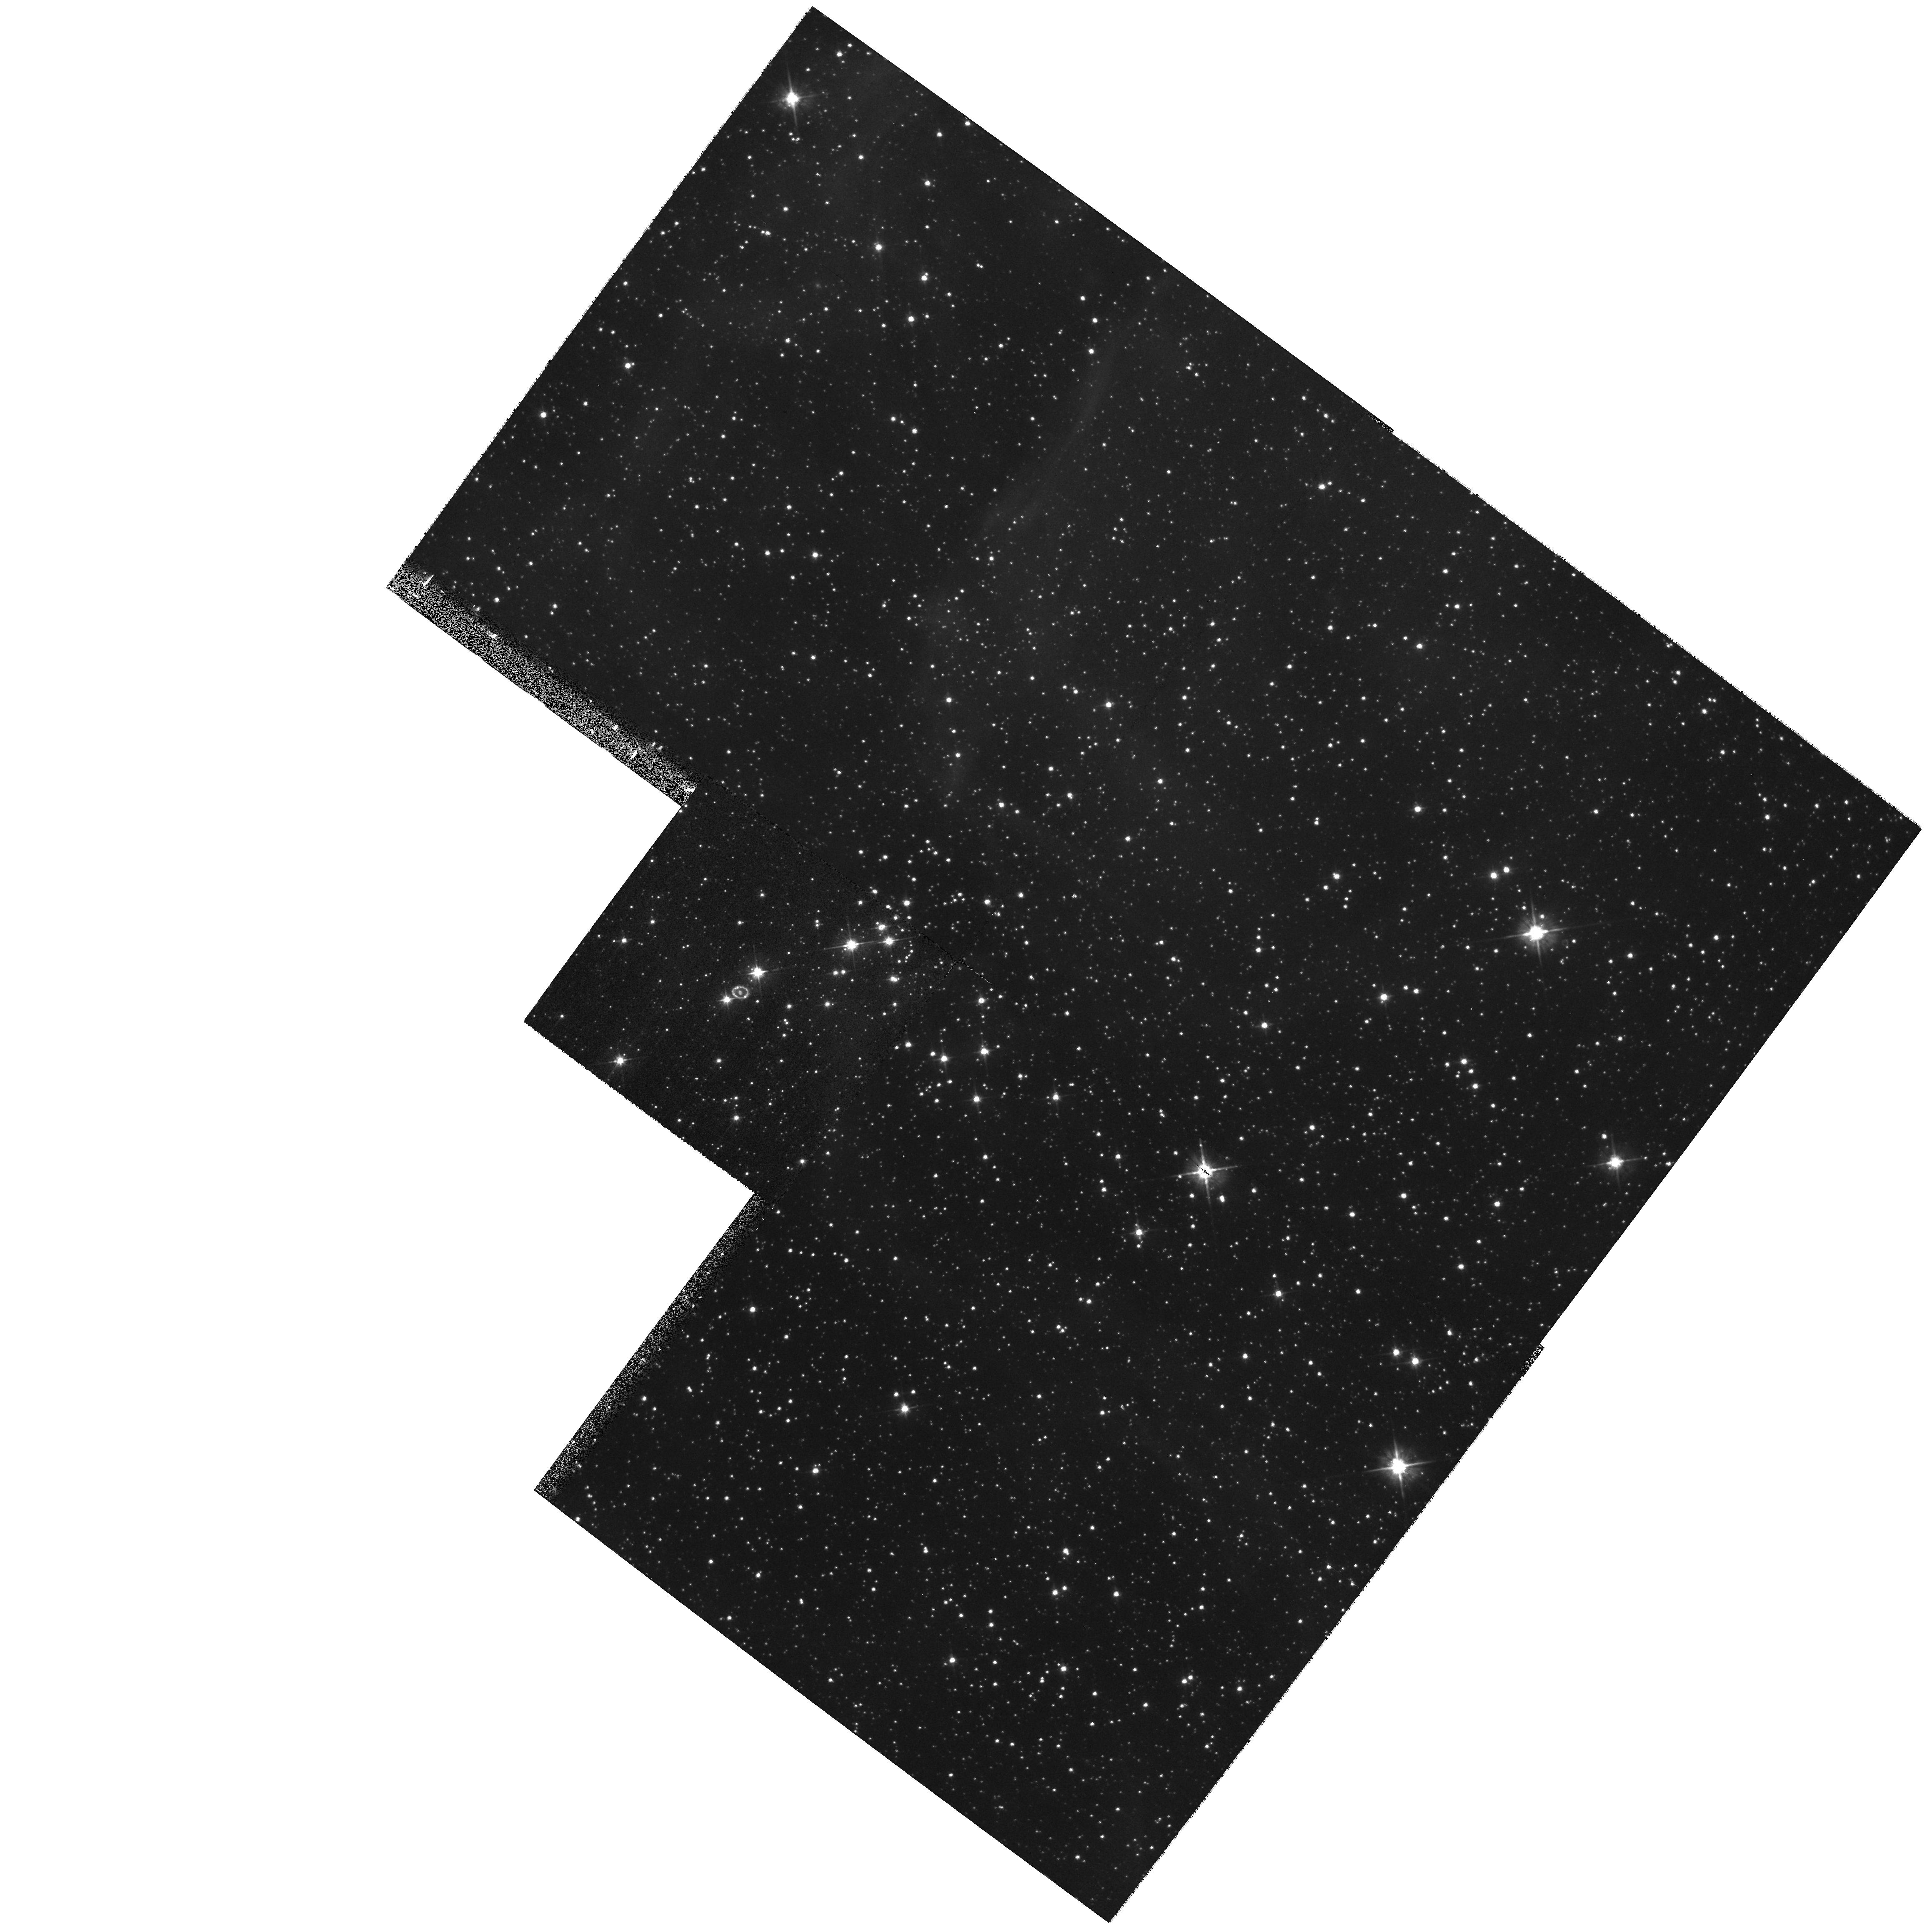
Target: LMC-SN1987A
Instrument: WFPC2/PC
Filter: F555W
Exposure: 7 min
Observation ID: hst_8648_01_wfpc2_pc_f555w_u65m01

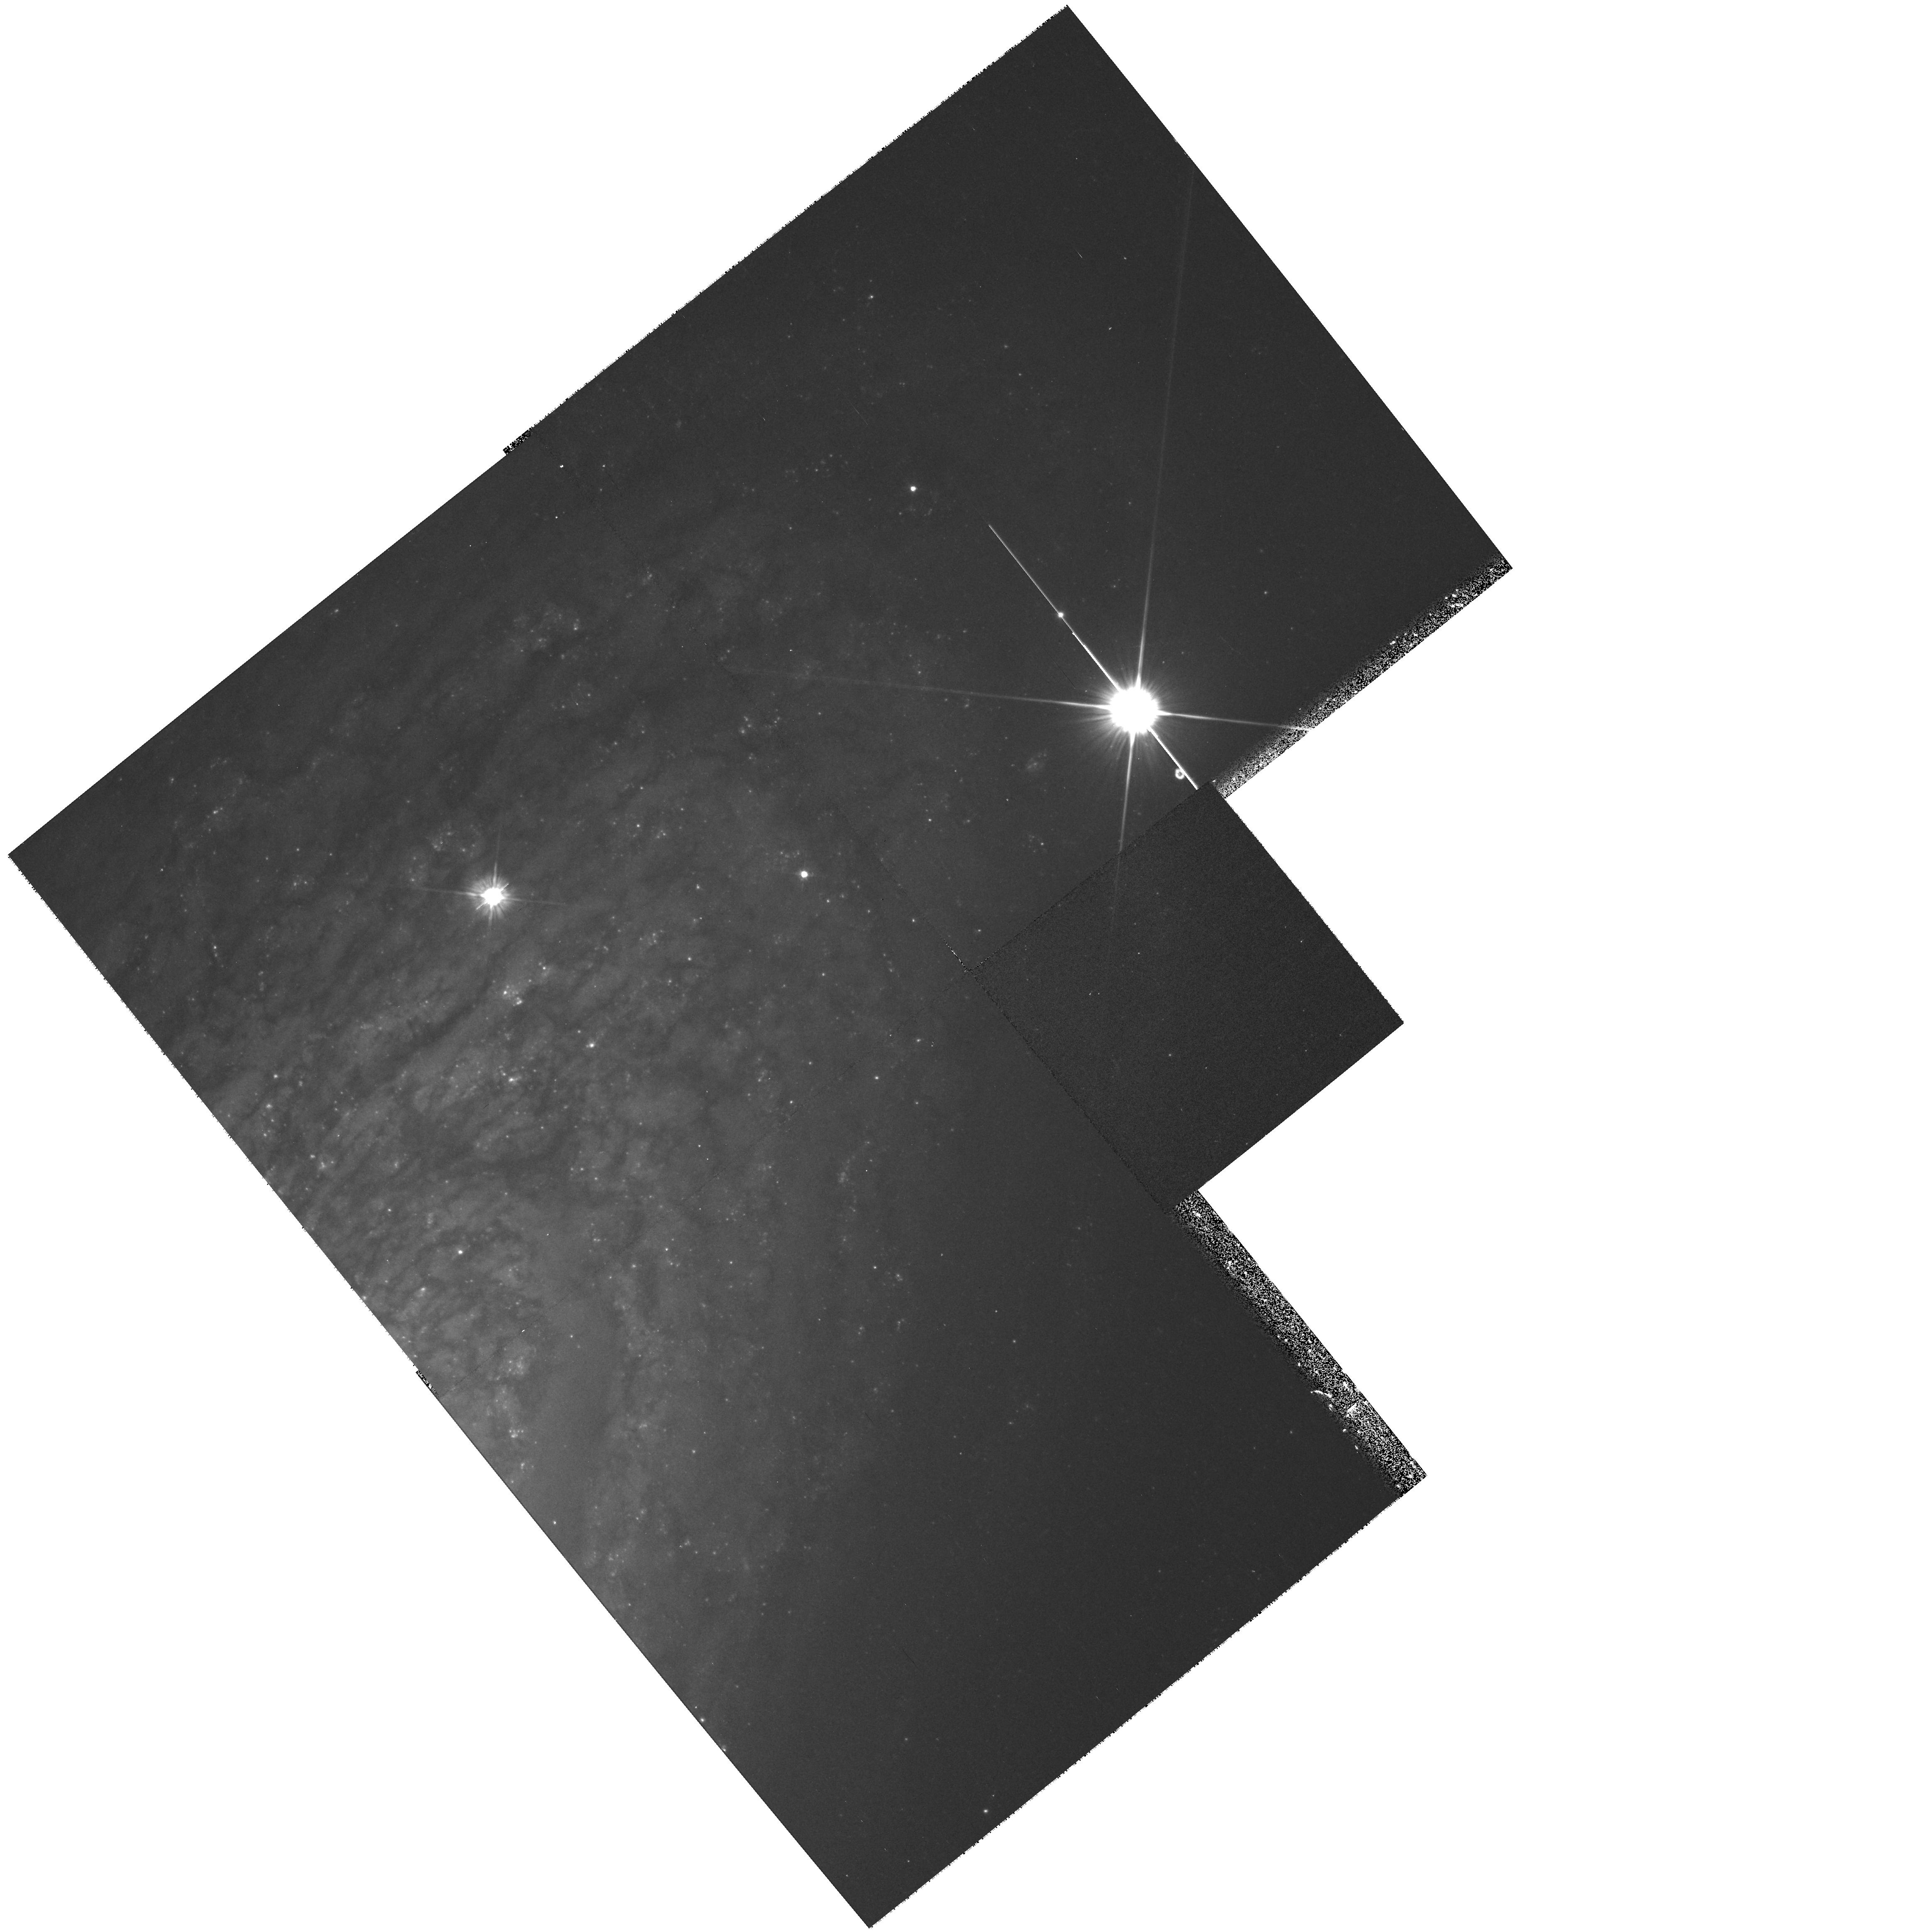
Target: SN1999BY
Instrument: WFPC2/PC
Filter: F555W
Exposure: 17 min
Observation ID: hst_8648_85_wfpc2_pc_f555w_u65m85

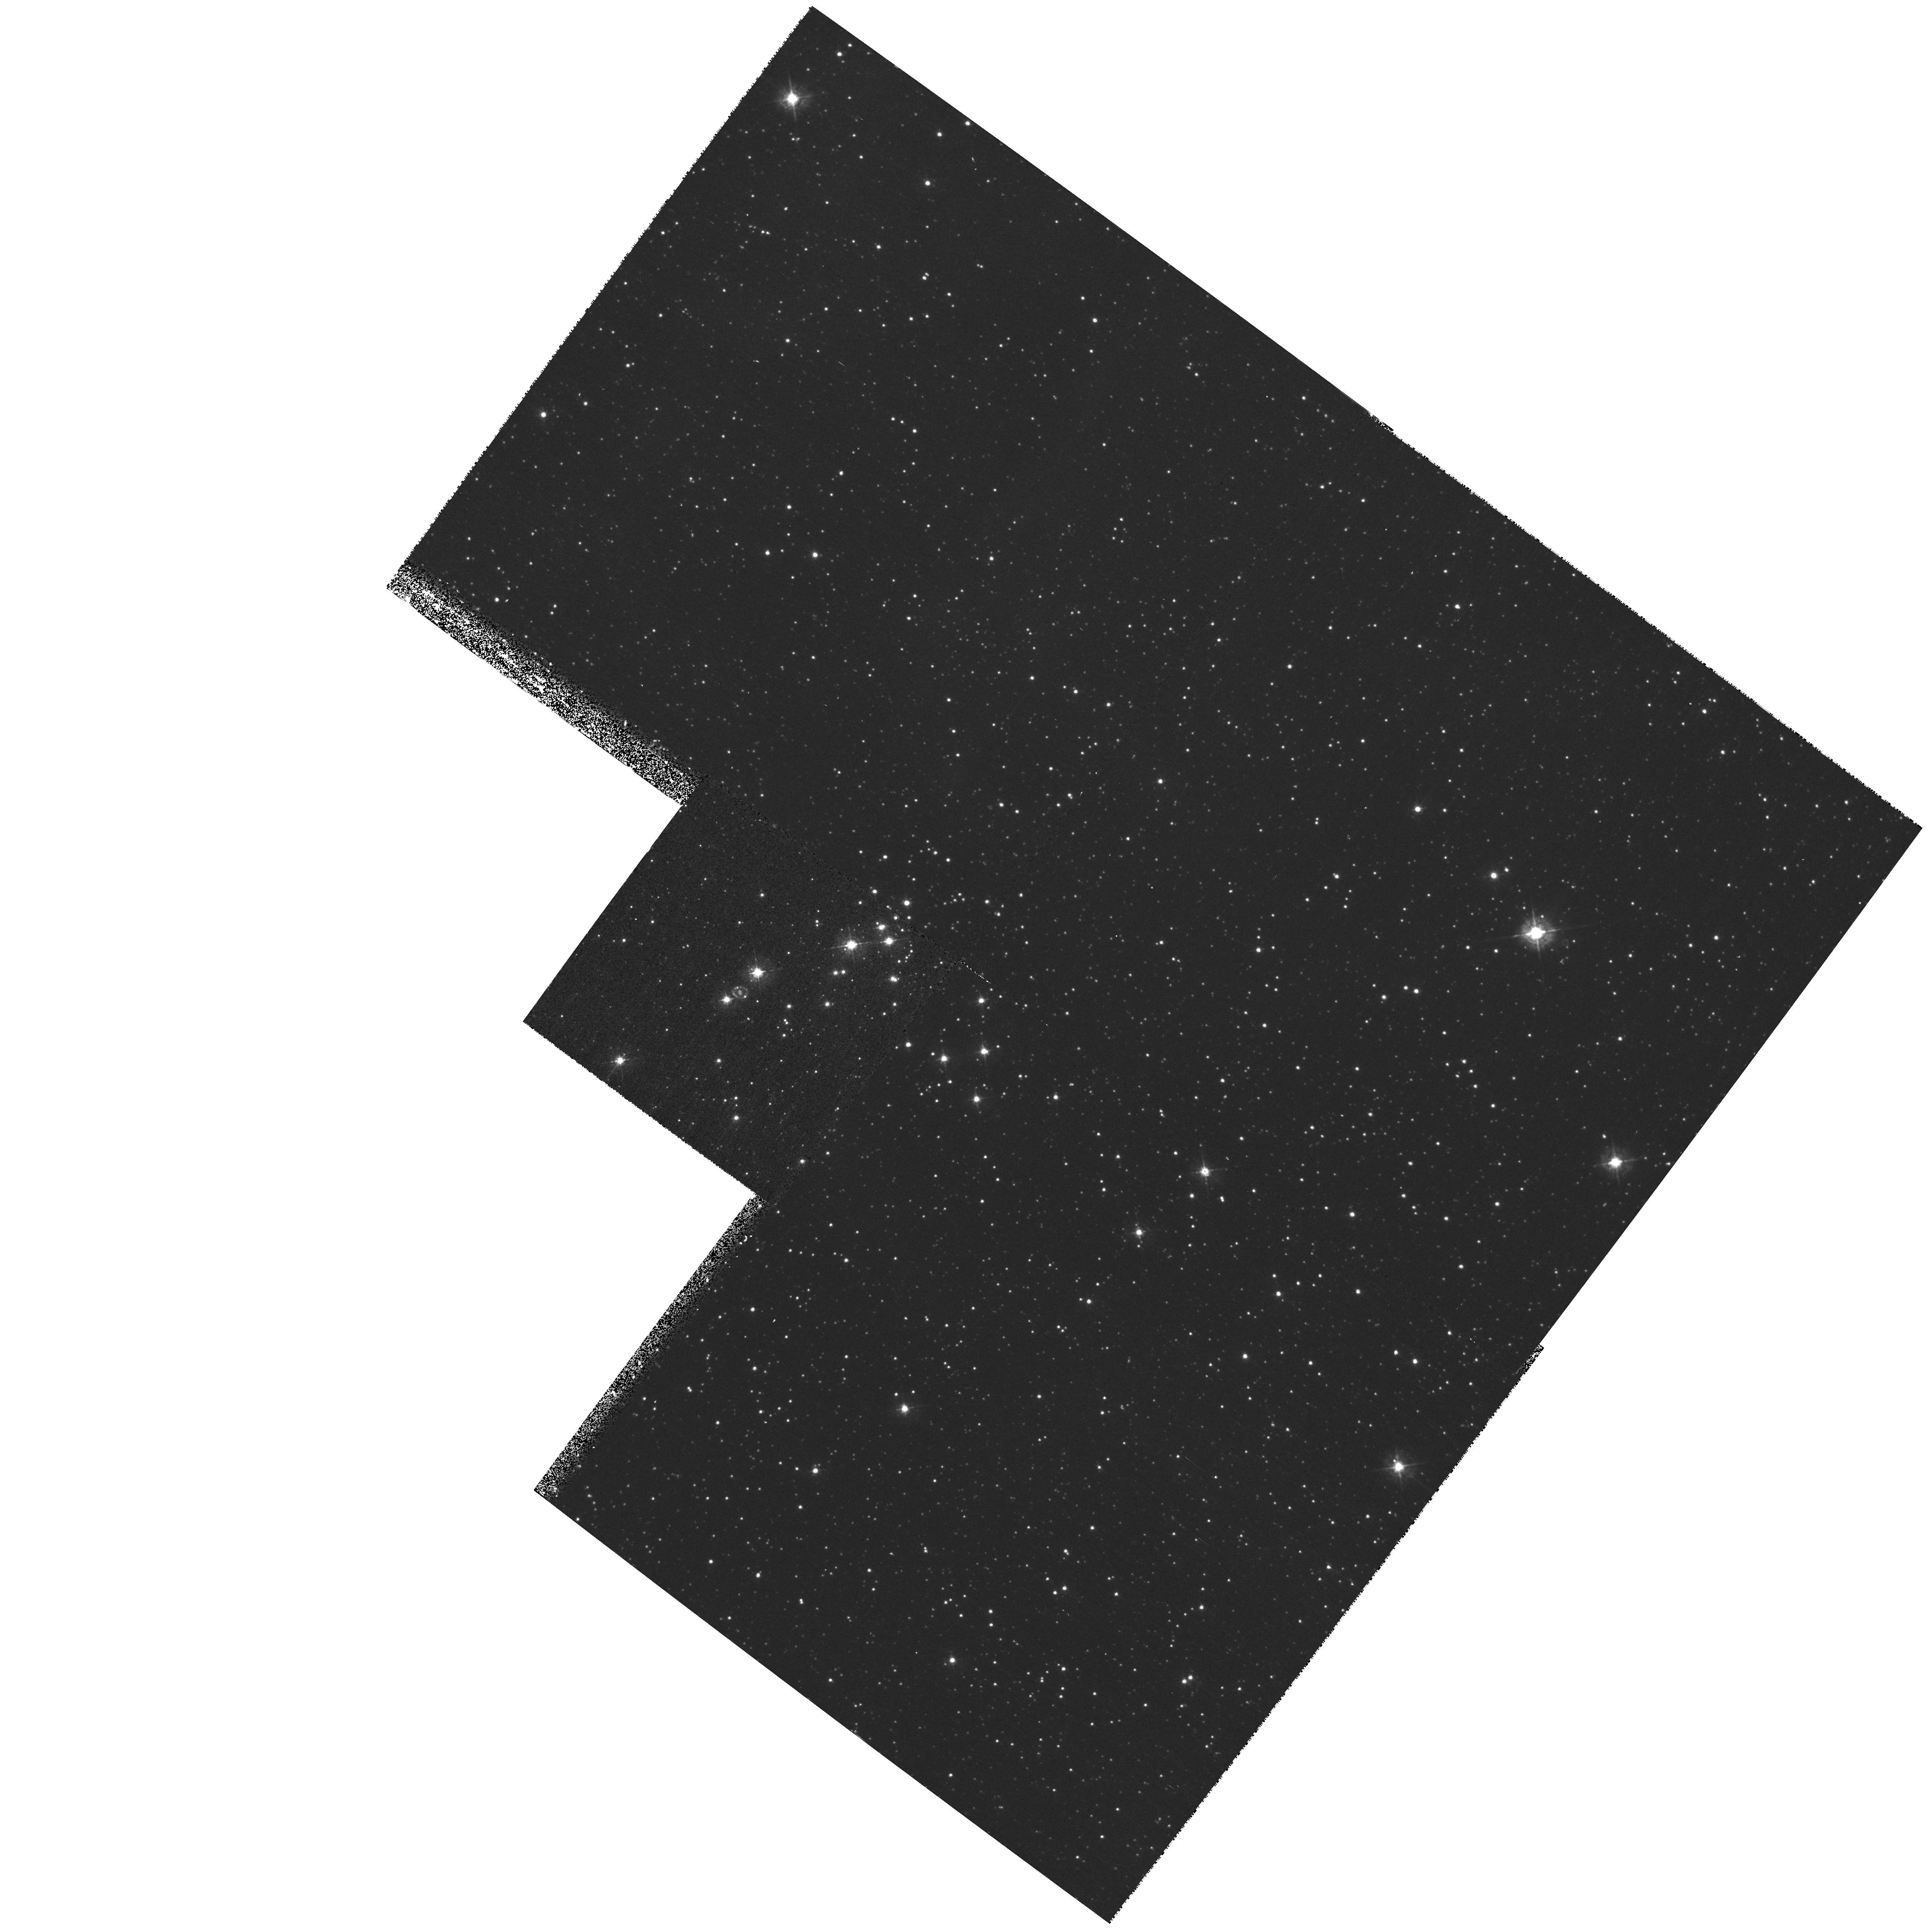
Target: LMC-SN1987A
Instrument: WFPC2/PC
Filter: F439W
Exposure: 17 min
Observation ID: hst_8648_01_wfpc2_pc_f439w_u65m01

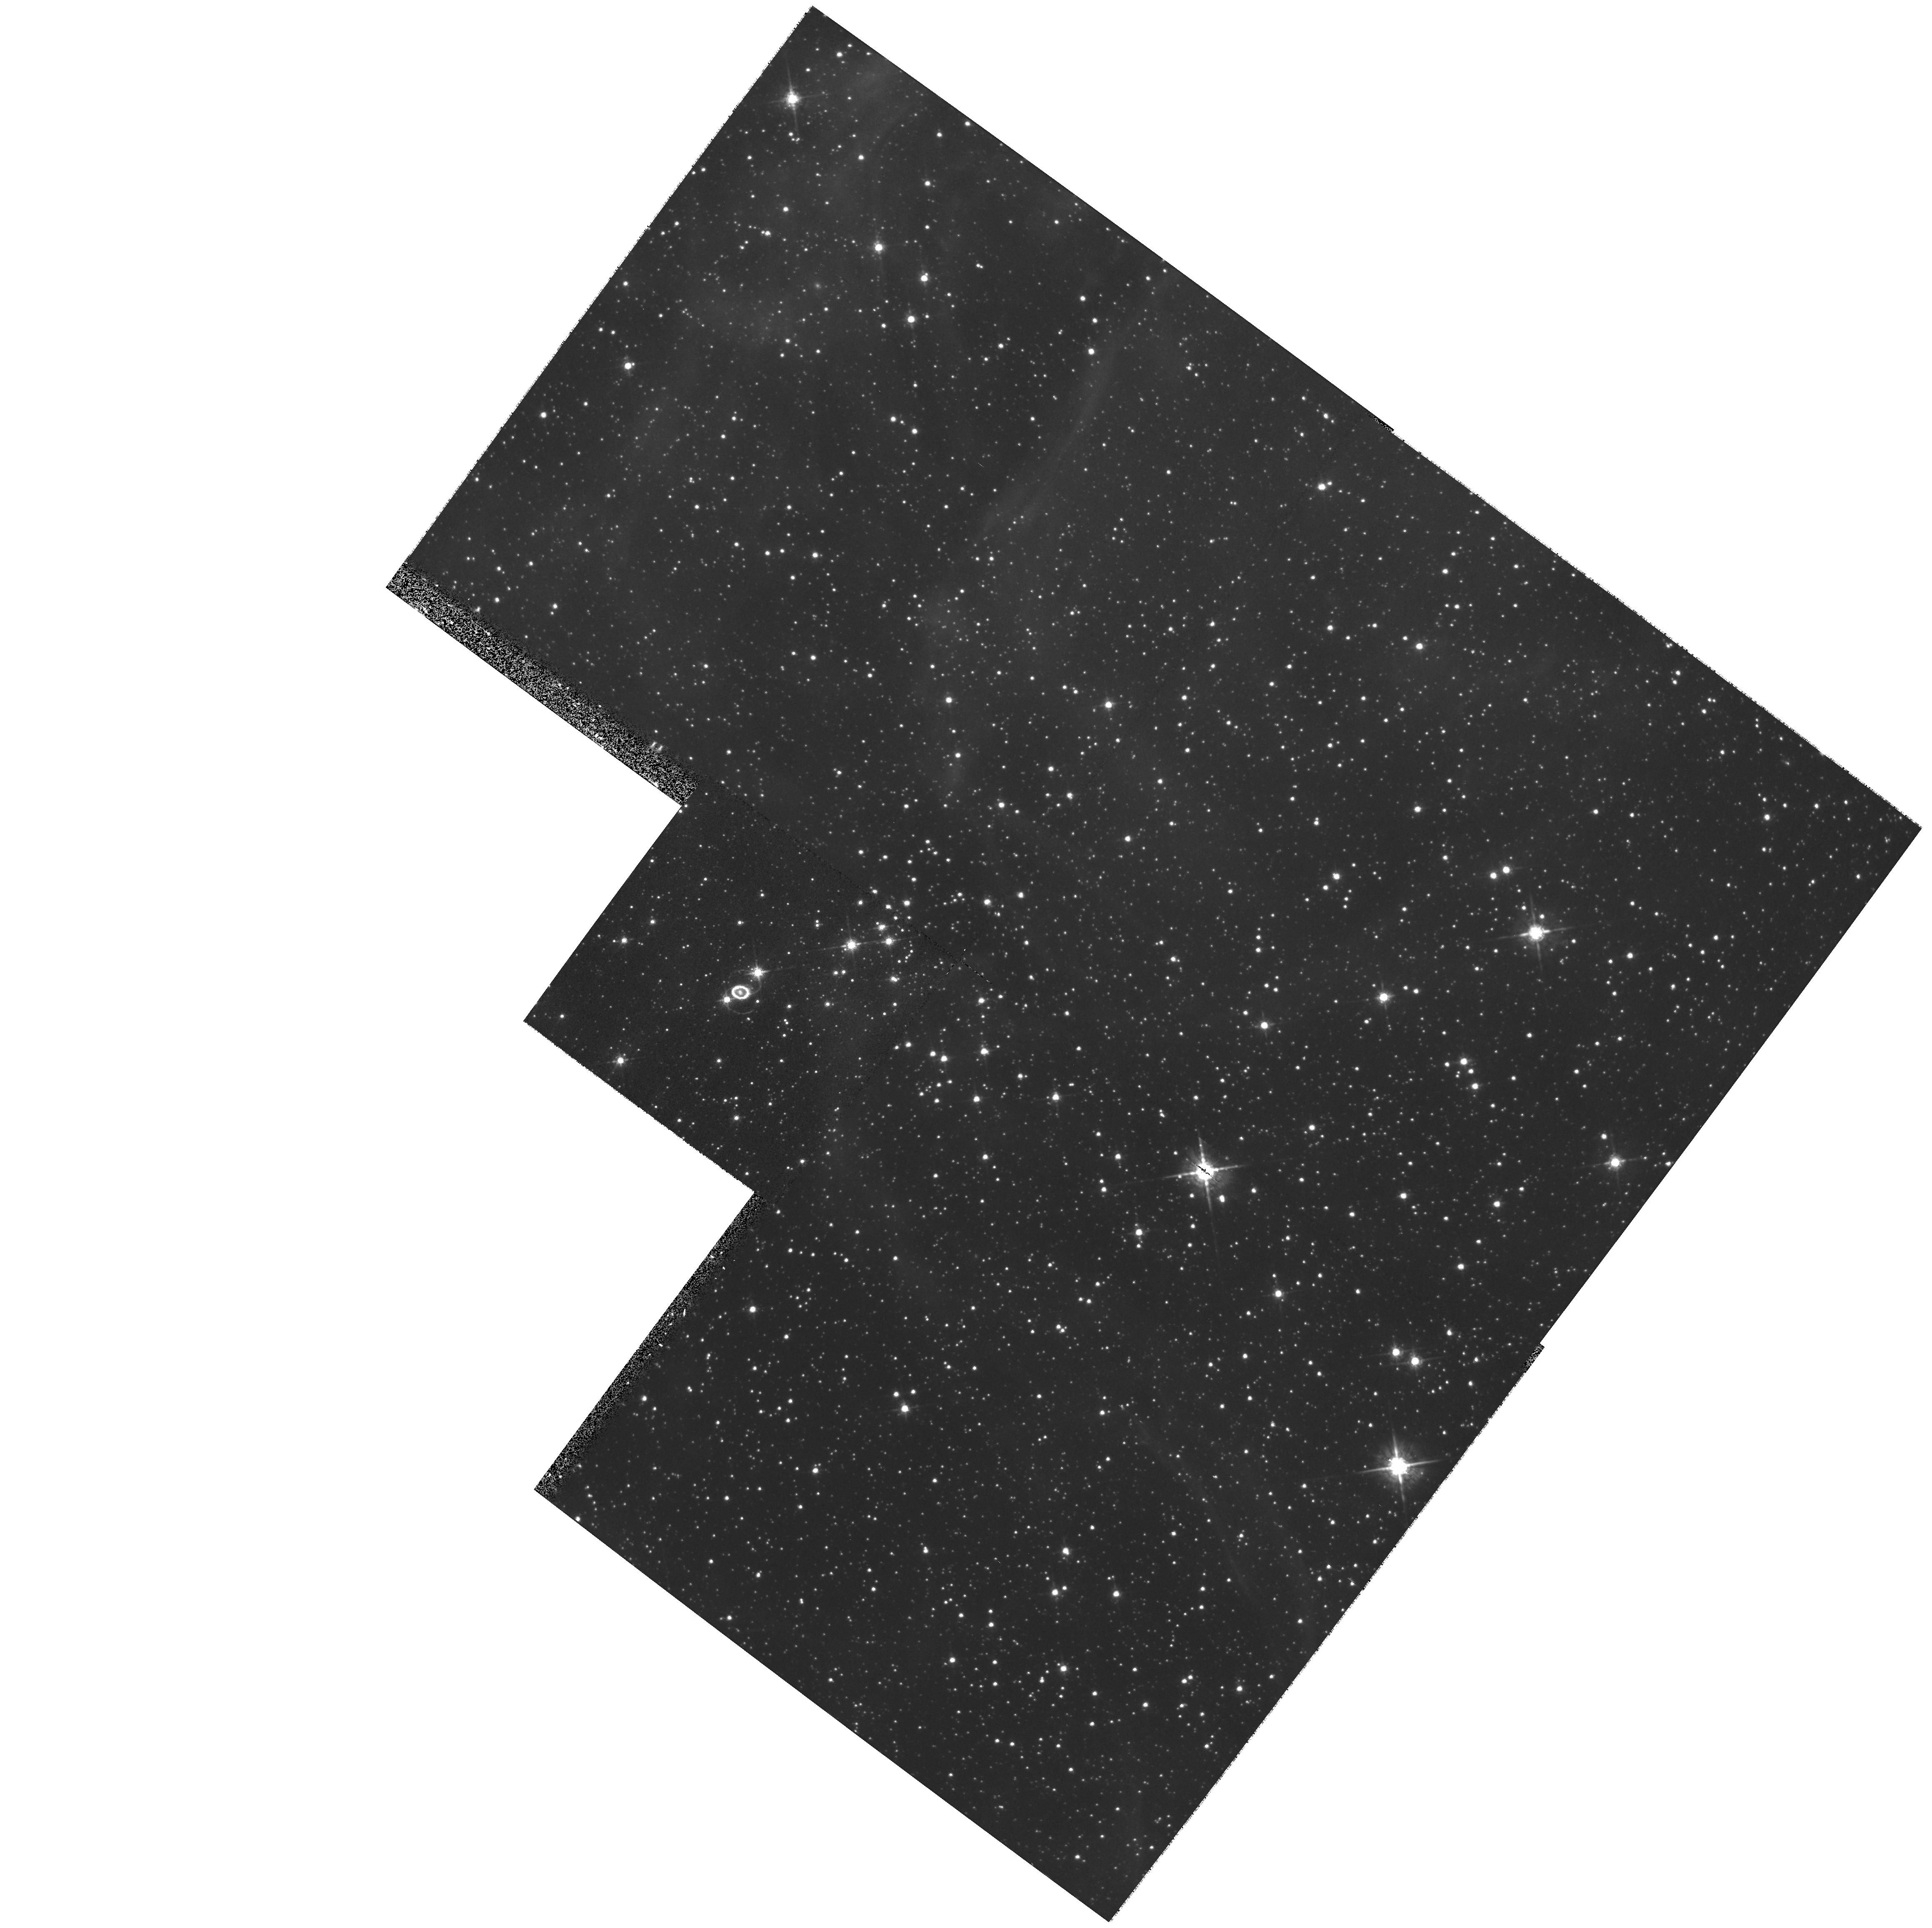
Target: LMC-SN1987A
Instrument: WFPC2/PC
Filter: F675W
Exposure: 8 min
Observation ID: hst_8648_01_wfpc2_pc_f675w_u65m01

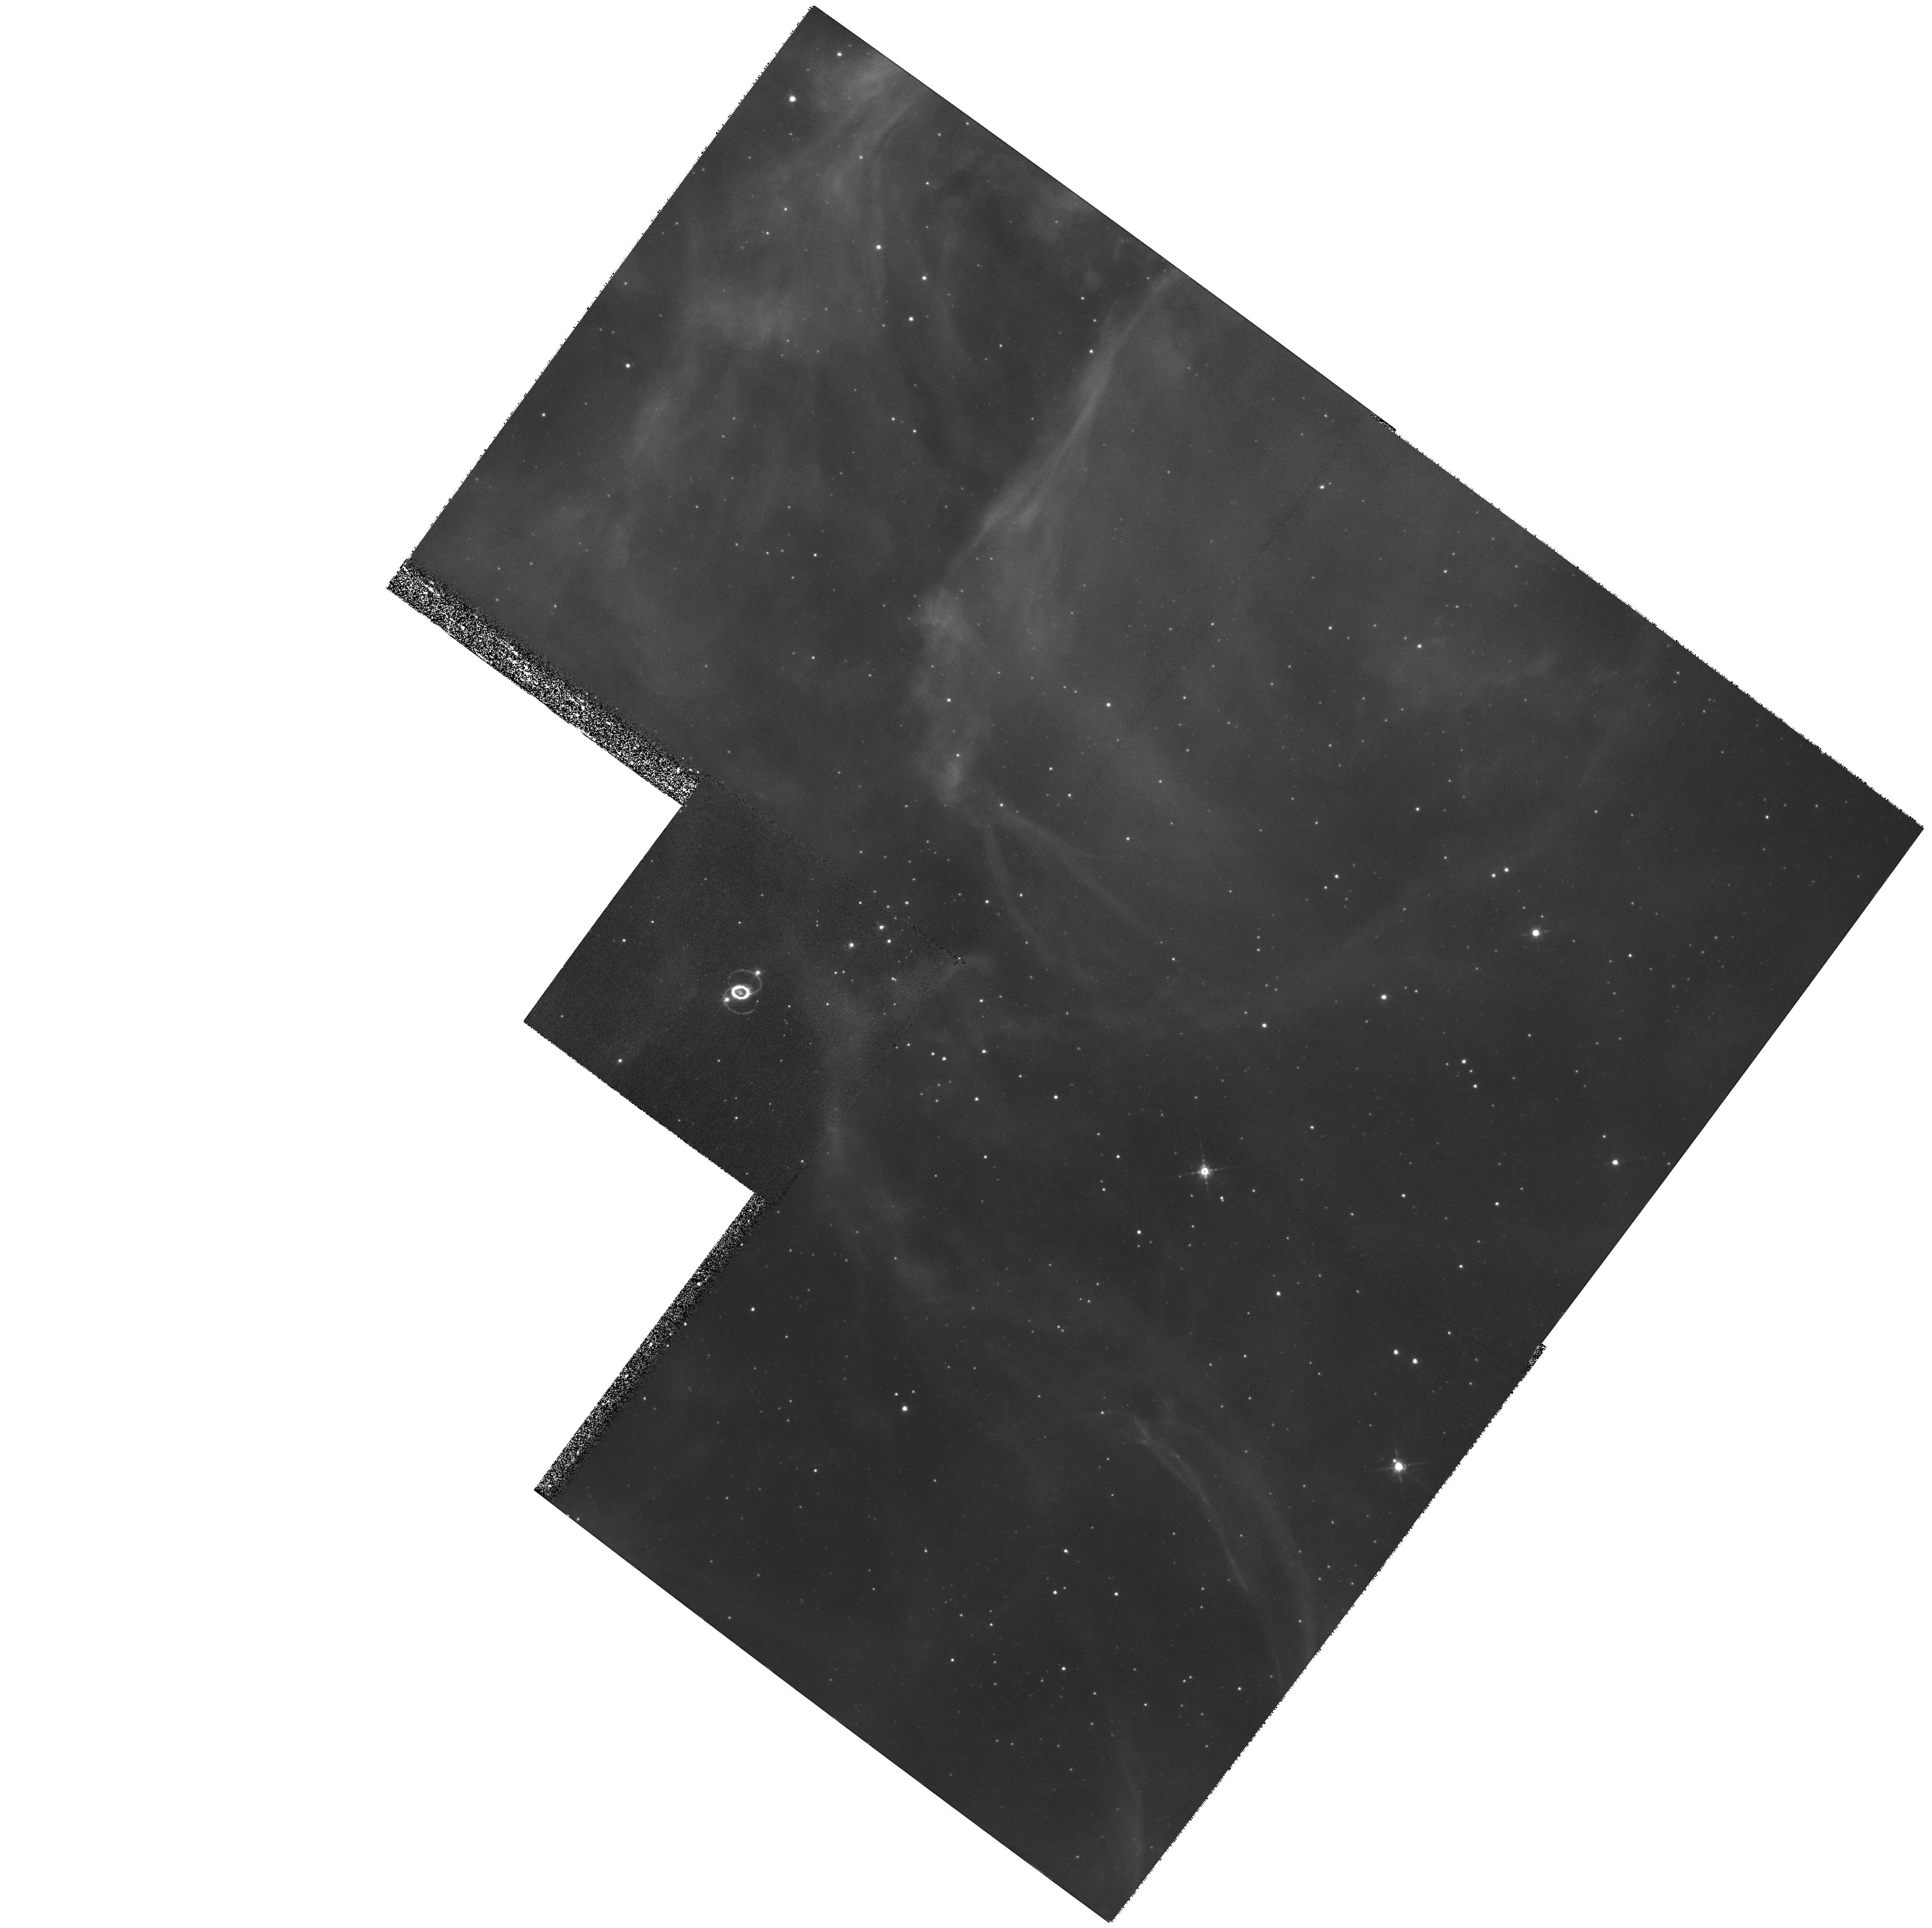
Target: LMC-SN1987A
Instrument: WFPC2/PC
Filter: F656N
Exposure: 37 min
Observation ID: hst_8648_01_wfpc2_pc_f656n_u65m01

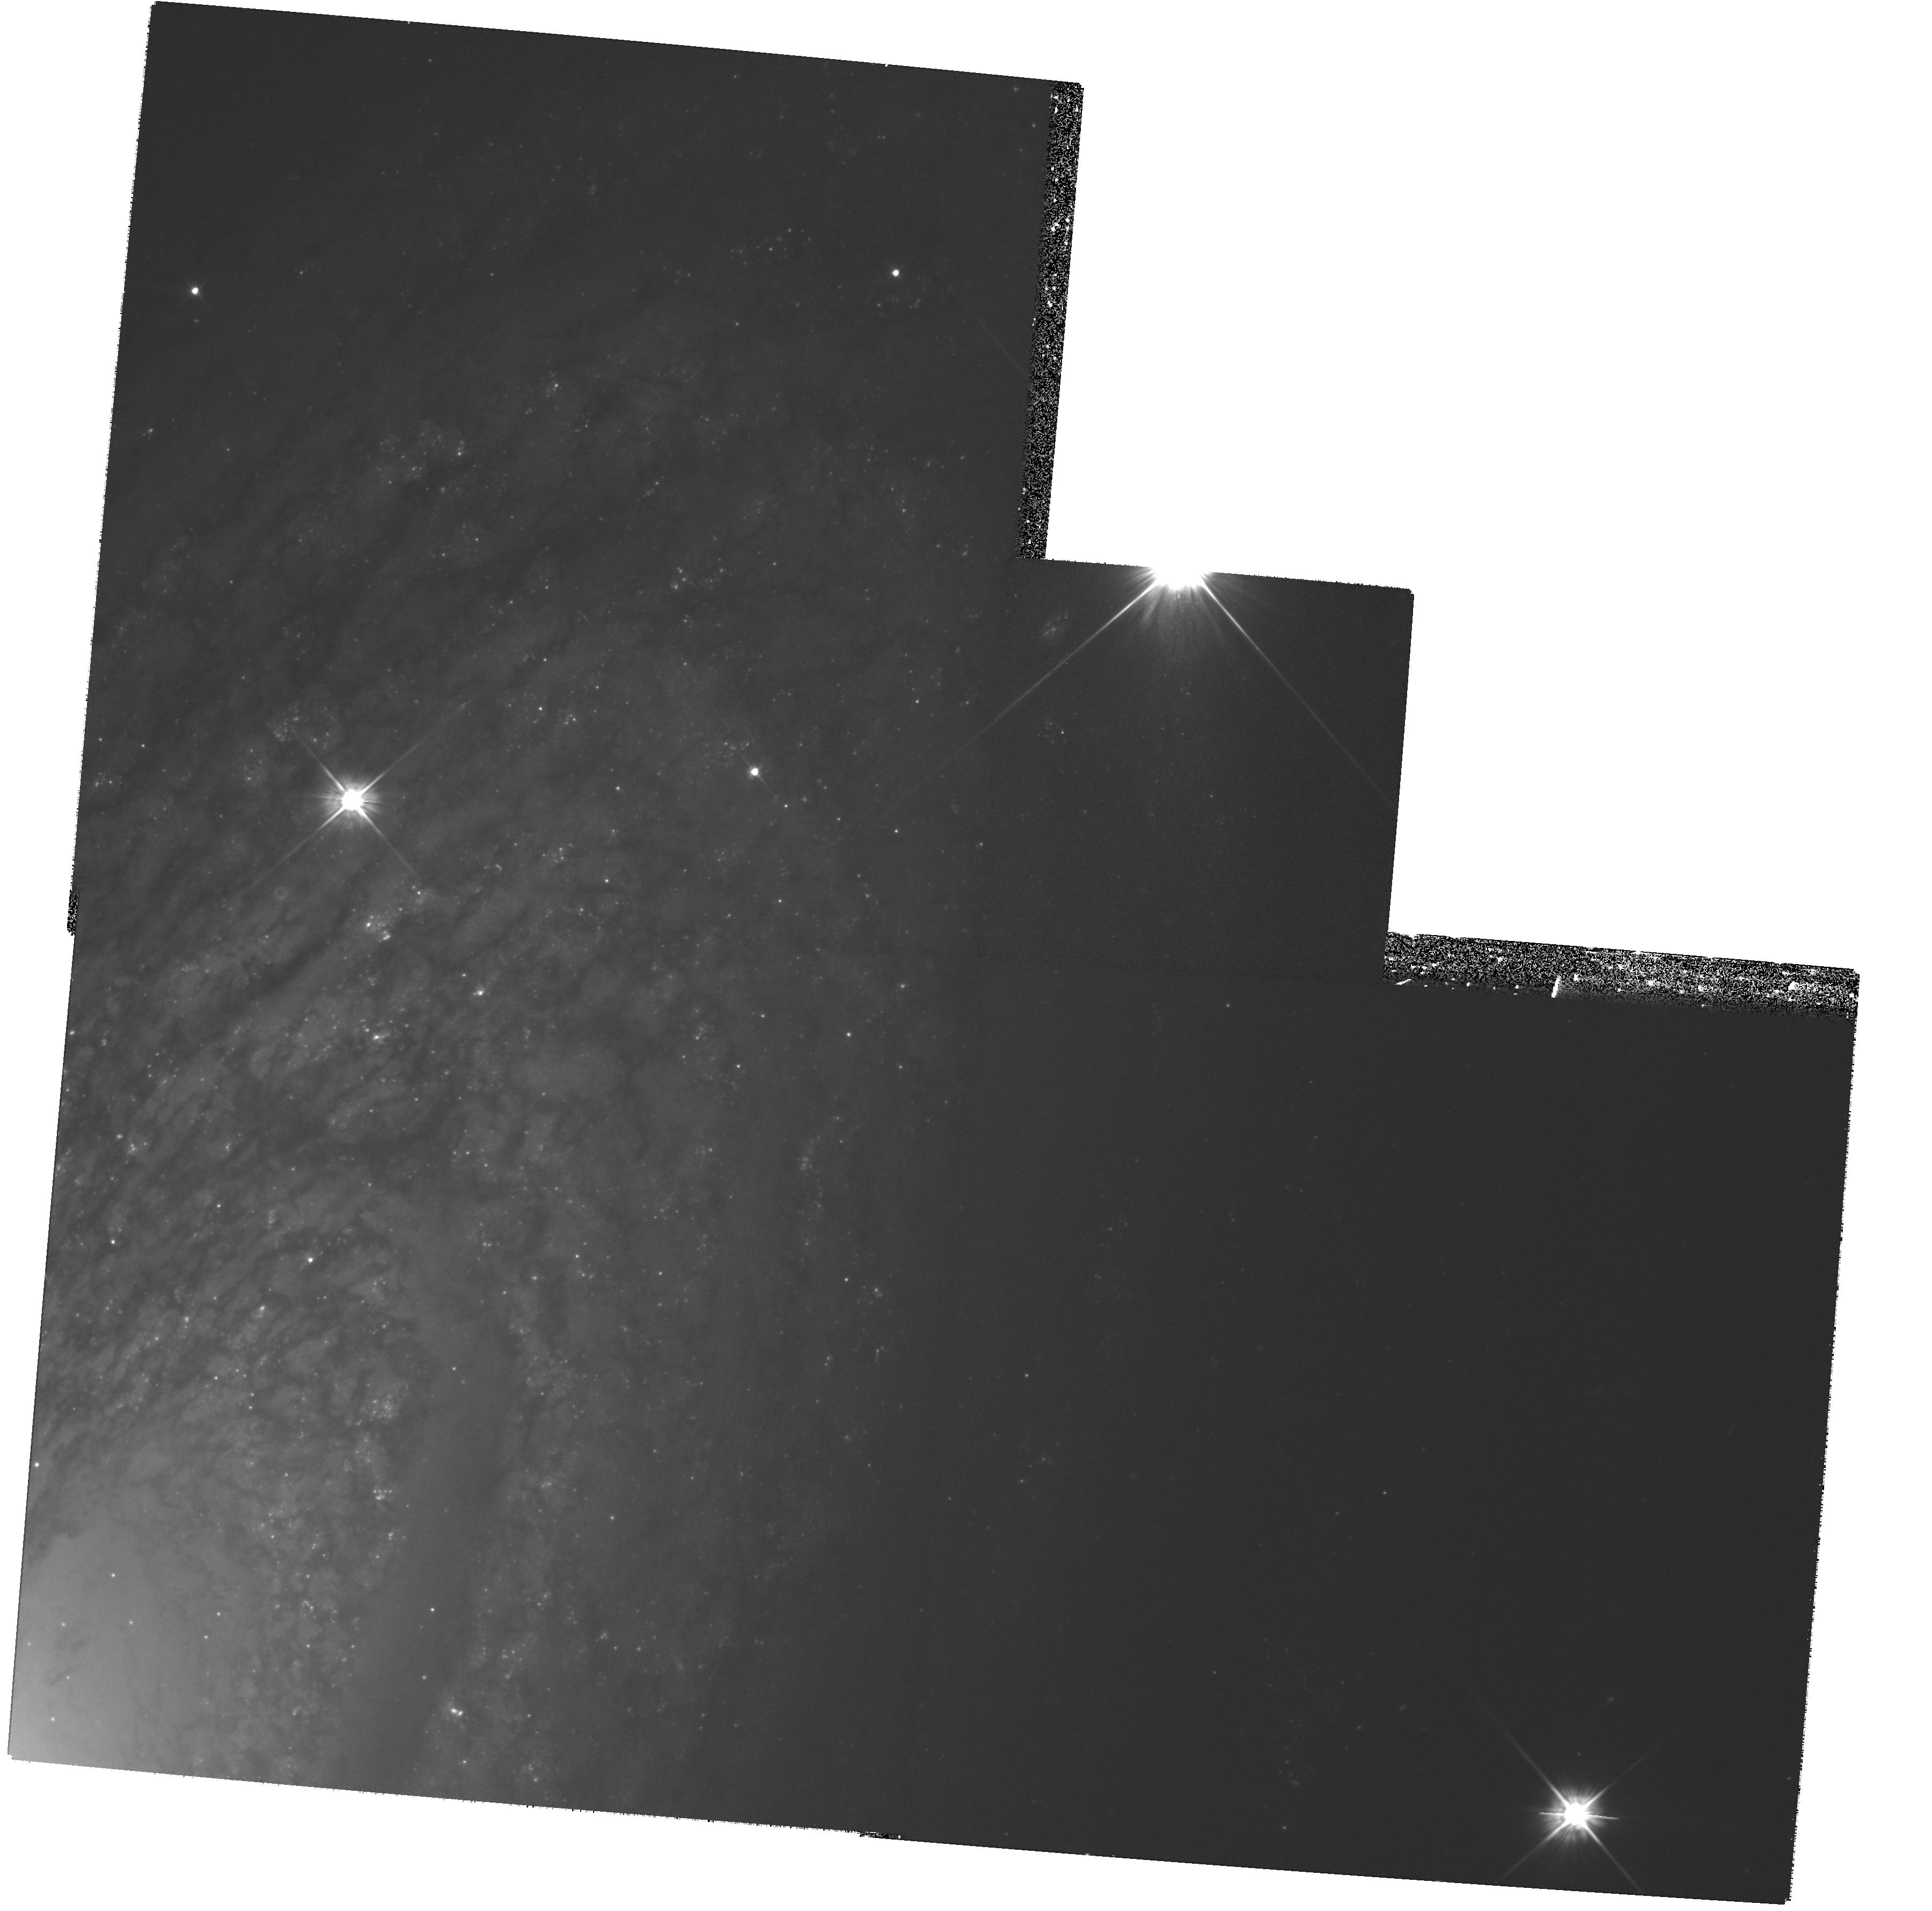
Target: SN1999BY
Instrument: WFPC2/PC
Filter: F555W
Exposure: 1.7 h
Observation ID: hst_8648_70_wfpc2_pc_f555w_u65m70

SINS:  The Supernova INtensive Study-- Cycle 9 (PI: Kirshner, Robert P.)

Supernovae explode to create the chemical history of the Universe and energize the interstellar gas. They now occupy center stage for the extragalactic distance scale and cosmology. The SINS program has shown how HST can make unique contributions to understanding supernovae. HST is better than ever for this work: STIS is ideal for spatially-resolved observations of SN 1987A, where a rapidly developing encounter between the fast-moving debris and the stationary inner ring is underway. Observations of UV emission inside the inner ring of SN 1987A reveal the location and velocity of the reverse shock that also produces X-ray and radio emission. We also plan intensive study of illuminating objects beyond SN 1987A: a Target-of-Opportunity observation of a bright, new supernova that is certain to be discovered during Cycle 9, and the late-time observations of SN 1999by (SN Ia) and SN 1998bw, (SN Ic? and probably Gamma-ray burst). We request a 24-hour turn-around because the UV flux from supernovae changes rapidly in the first days and reveals much about the star. We will explore the UV emission from supernovae, exploit the spatial resolution of HST, and press the late-time observations of supernovae into uncharted territory. The SINS team enriches HST data with extensive ground-based support and analytic power to help understand the final and most violent stage of stellar evolution.